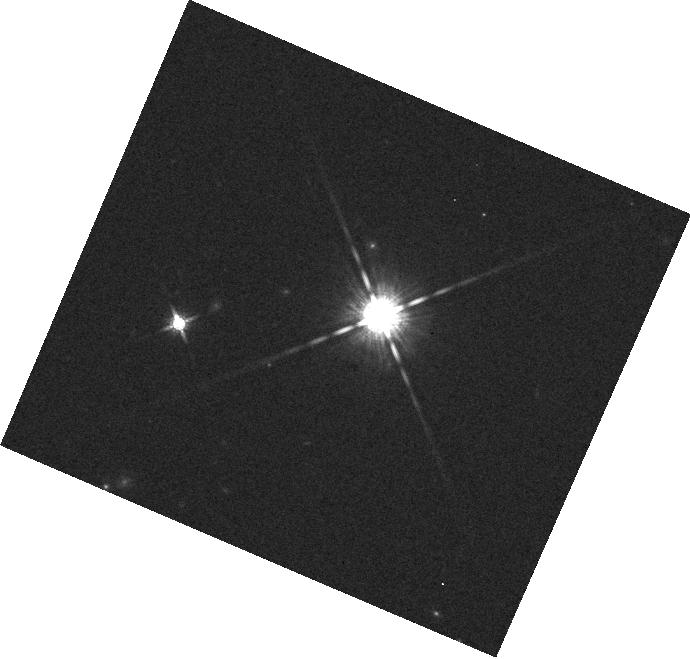
Target: GJ3631
Instrument: WFC3/IR
Filter: F160W
Exposure: 1 min
Observation ID: hst_13331_10_wfc3_ir_f160w_iccq10

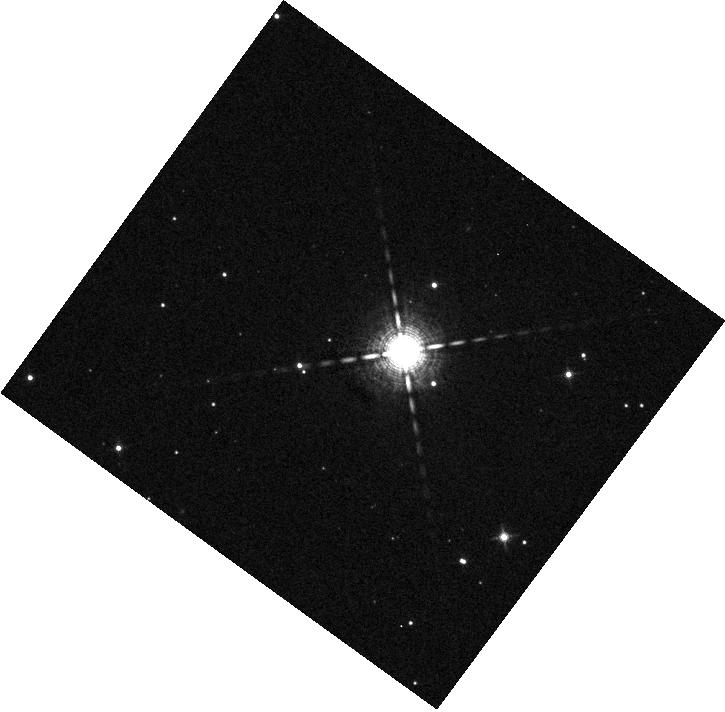
Target: HD146516
Instrument: WFC3/IR
Filter: F127M
Exposure: 2 min
Observation ID: hst_13331_05_wfc3_ir_f127m_iccq05

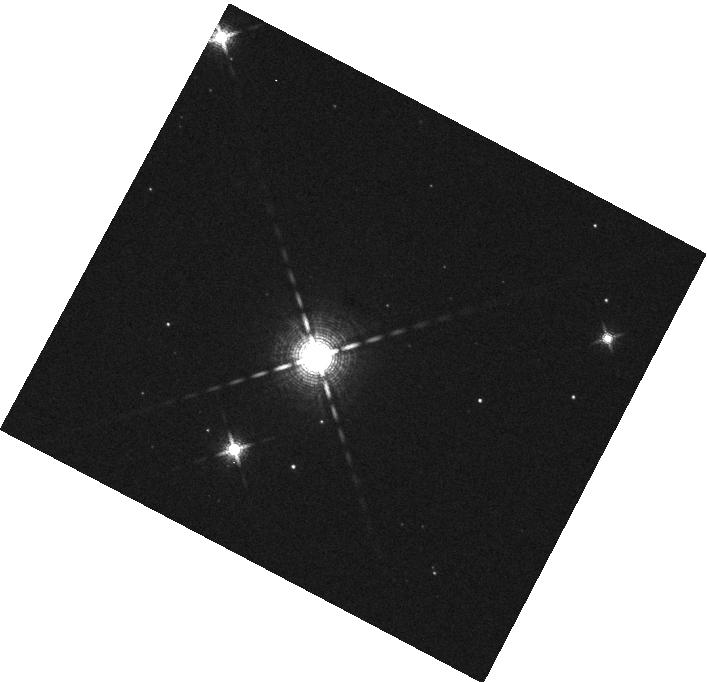
Target: V1121
Instrument: WFC3/IR
Filter: F139M
Exposure: 2 min
Observation ID: hst_13331_08_wfc3_ir_f139m_iccq08

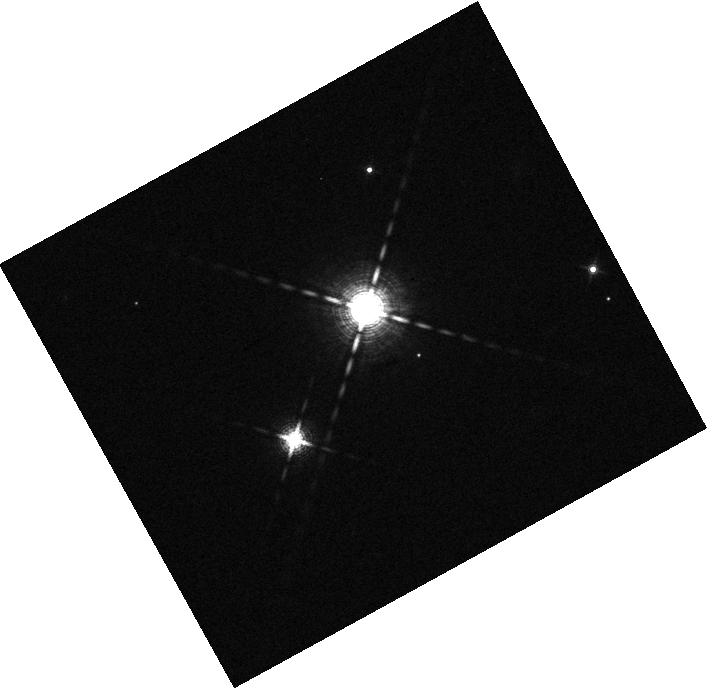
Target: HD160934
Instrument: WFC3/IR
Filter: F139M
Exposure: 2 min
Observation ID: hst_13331_03_wfc3_ir_f139m_iccq03

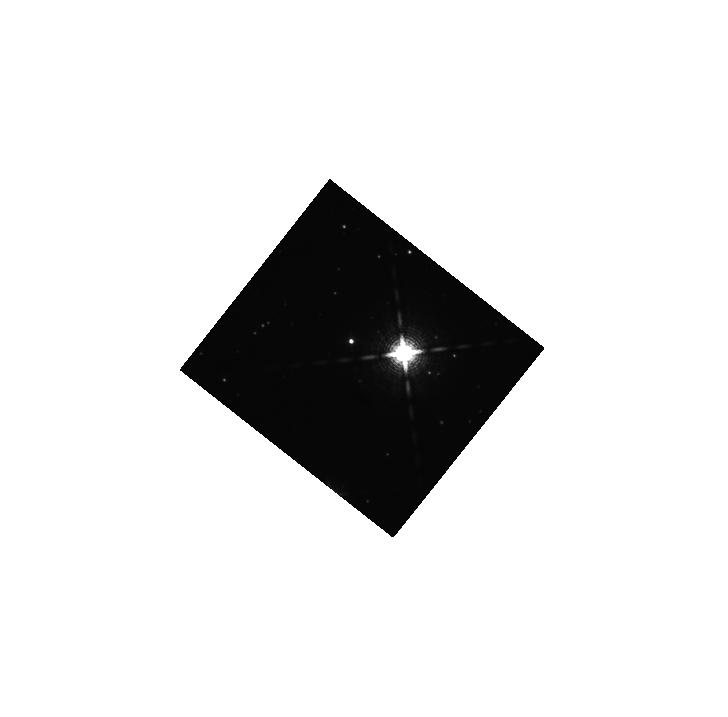
Target: 2M1852-37
Instrument: WFC3/IR
Filter: F139M
Exposure: 9 min
Observation ID: hst_13331_12_wfc3_ir_f139m_iccq12

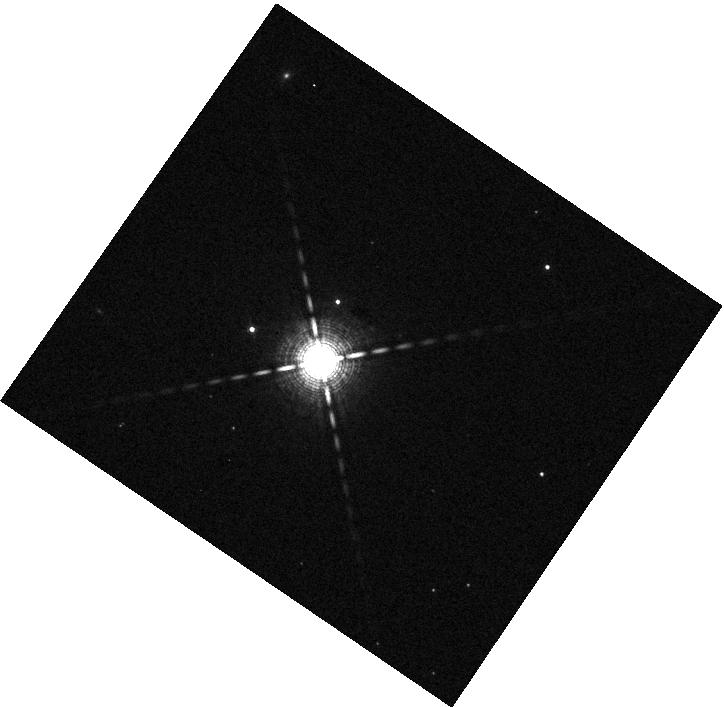
Target: RE0723+20
Instrument: WFC3/IR
Filter: F139M
Exposure: 2 min
Observation ID: hst_13331_02_wfc3_ir_f139m_iccq02

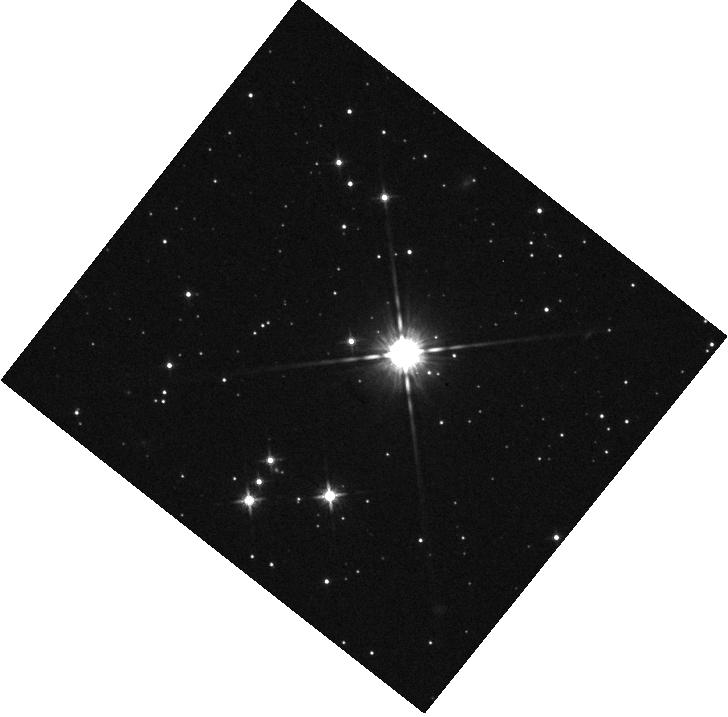
Target: 2M1852-37
Instrument: WFC3/IR
Filter: F125W
Exposure: 2 min
Observation ID: hst_13331_12_wfc3_ir_f125w_iccq12

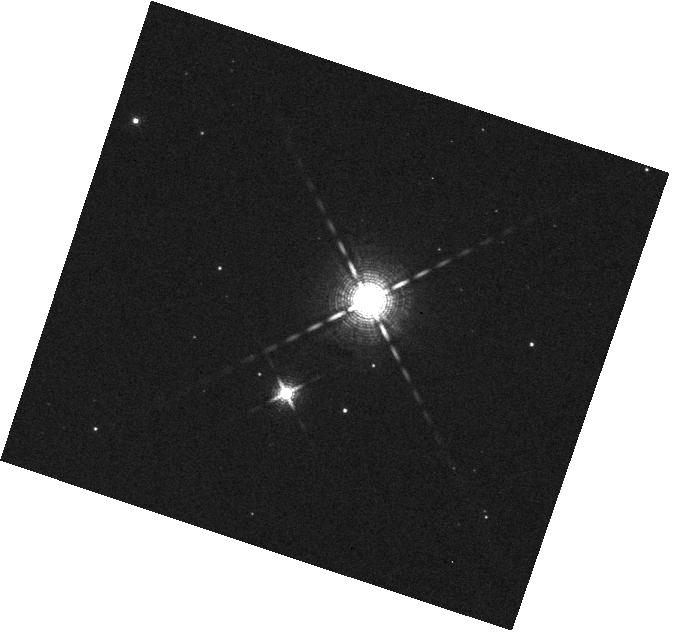
Target: V1121
Instrument: WFC3/IR
Filter: F139M
Exposure: 2 min
Observation ID: hst_13331_07_wfc3_ir_f139m_iccq07

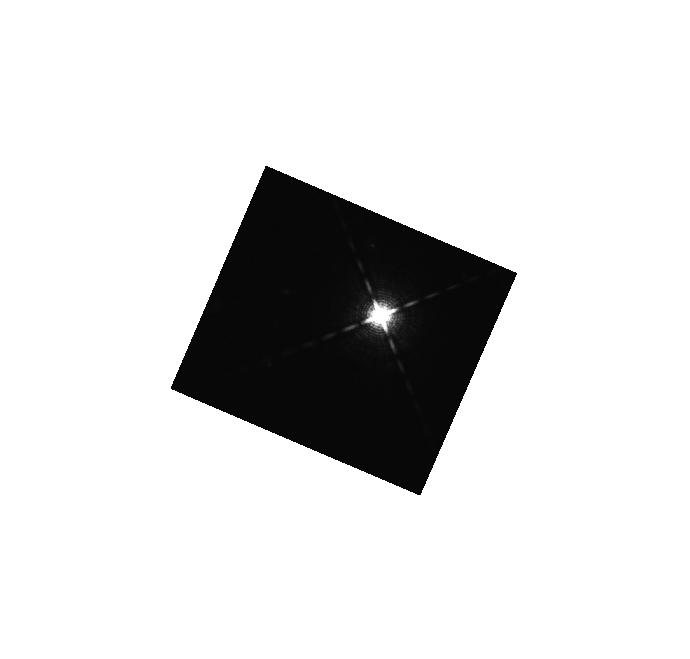
Target: GJ3631
Instrument: WFC3/IR
Filter: F127M
Exposure: 9 min
Observation ID: hst_13331_10_wfc3_ir_f127m_iccq10

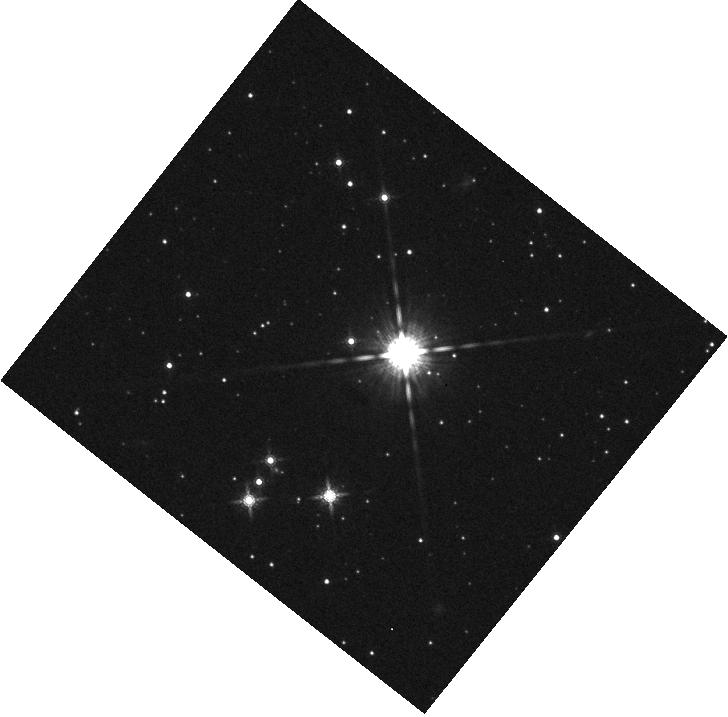
Target: 2M1852-37
Instrument: WFC3/IR
Filter: F160W
Exposure: 1 min
Observation ID: hst_13331_12_wfc3_ir_f160w_iccq12

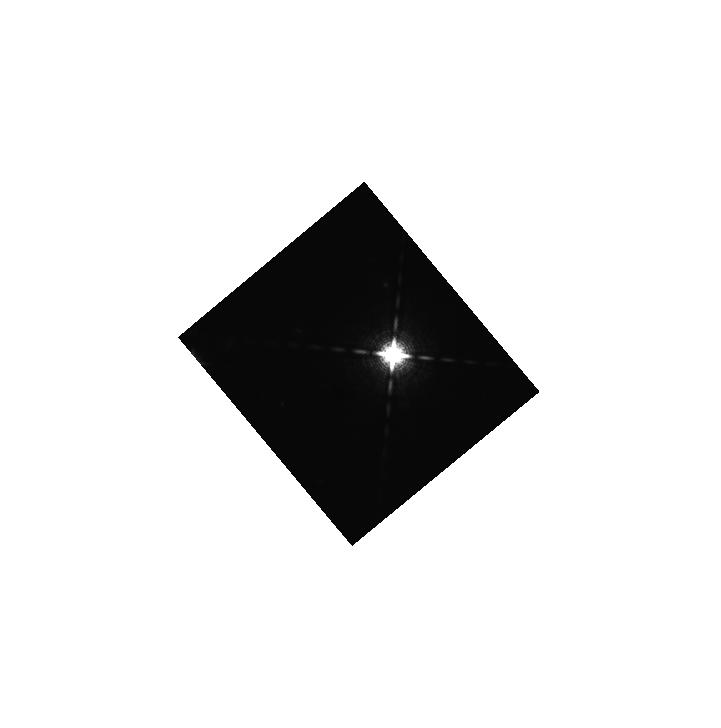
Target: GJ3631
Instrument: WFC3/IR
Filter: F127M
Exposure: 9 min
Observation ID: hst_13331_09_wfc3_ir_f127m_iccq09

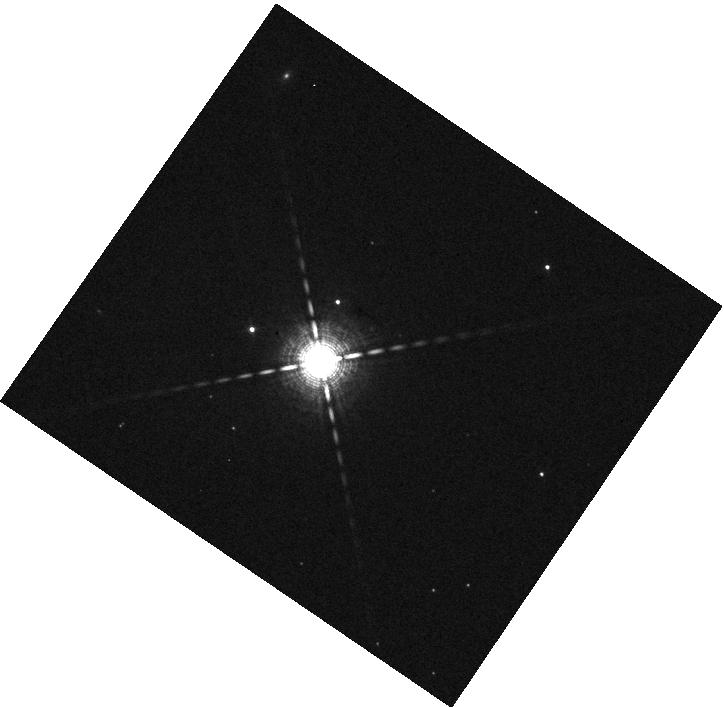
Target: RE0723+20
Instrument: WFC3/IR
Filter: F127M
Exposure: 2 min
Observation ID: hst_13331_02_wfc3_ir_f127m_iccq02

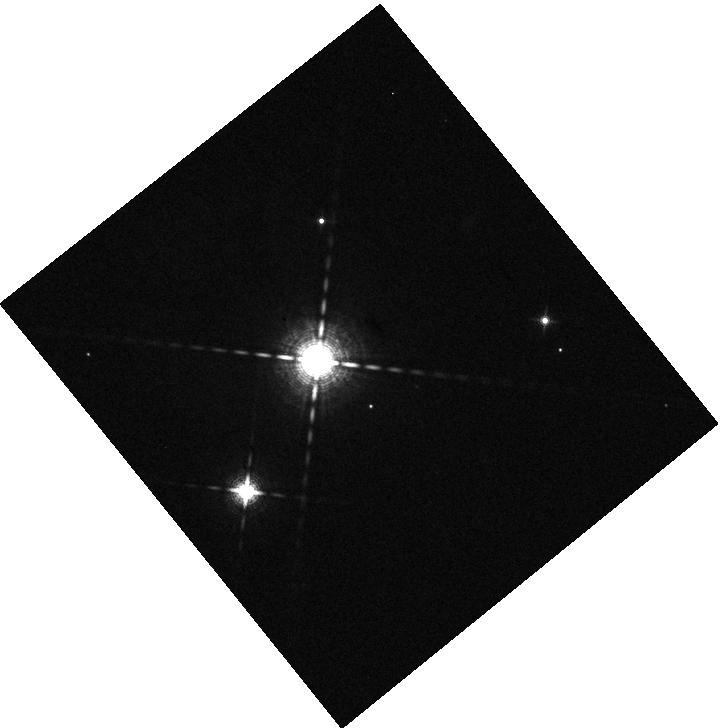
Target: HD160934
Instrument: WFC3/IR
Filter: F127M
Exposure: 2 min
Observation ID: hst_13331_04_wfc3_ir_f127m_iccq04

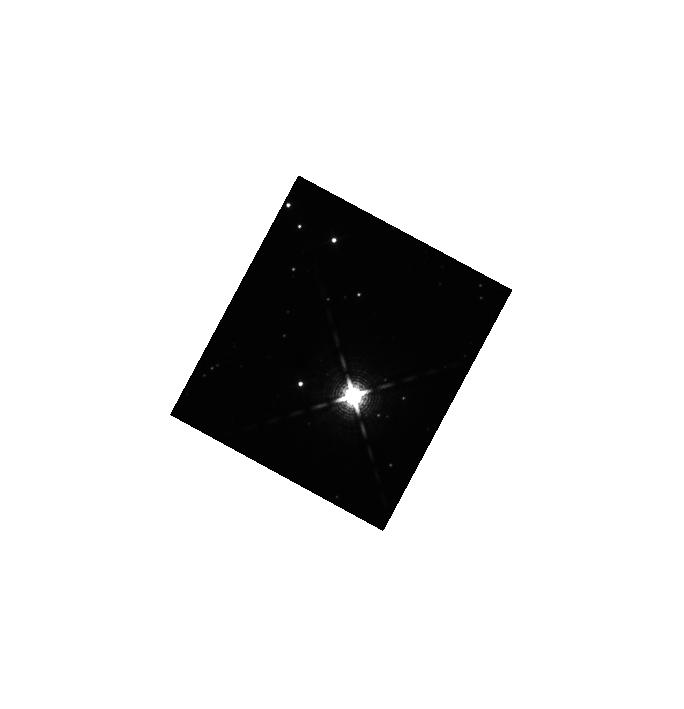
Target: 2M1852-37
Instrument: WFC3/IR
Filter: F139M
Exposure: 9 min
Observation ID: hst_13331_11_wfc3_ir_f139m_iccq11

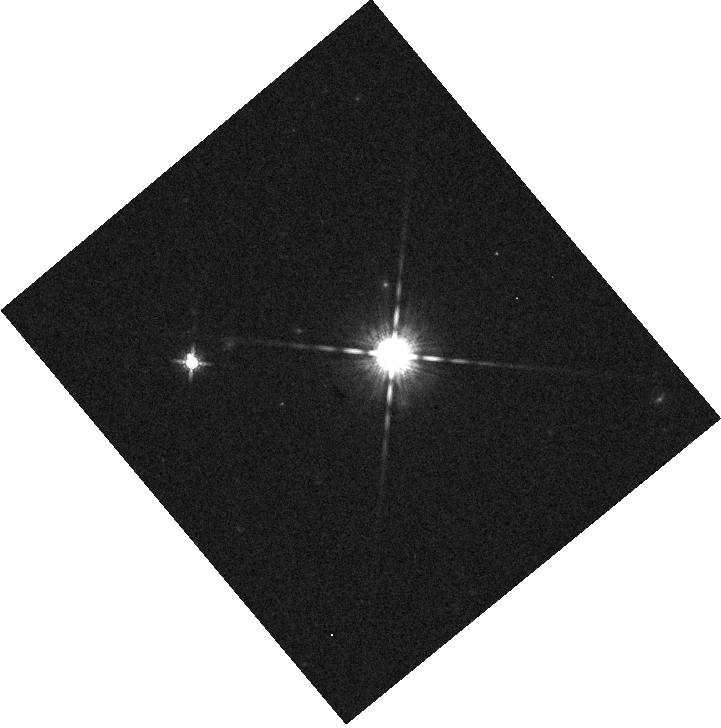
Target: GJ3631
Instrument: WFC3/IR
Filter: F160W
Exposure: 1 min
Observation ID: hst_13331_09_wfc3_ir_f160w_iccq09

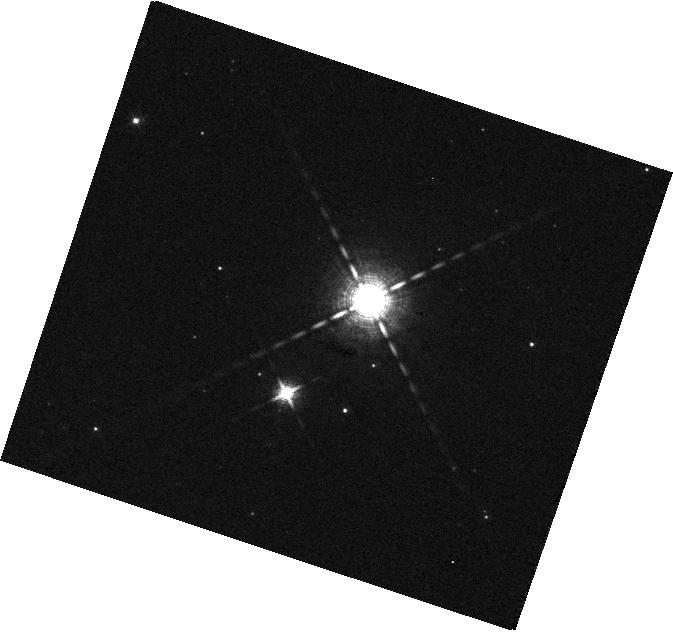
Target: V1121
Instrument: WFC3/IR
Filter: F127M
Exposure: 2 min
Observation ID: hst_13331_07_wfc3_ir_f127m_iccq07

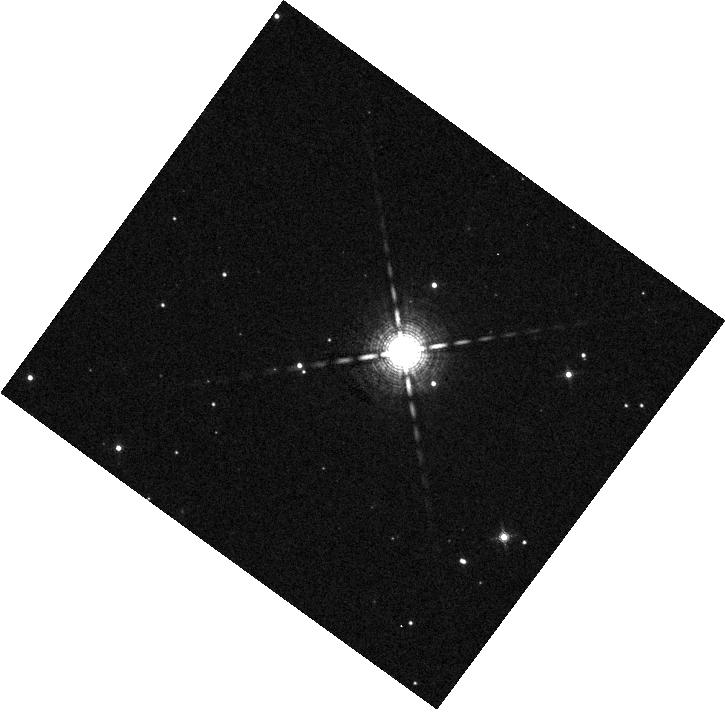
Target: HD146516
Instrument: WFC3/IR
Filter: F139M
Exposure: 2 min
Observation ID: hst_13331_05_wfc3_ir_f139m_iccq05

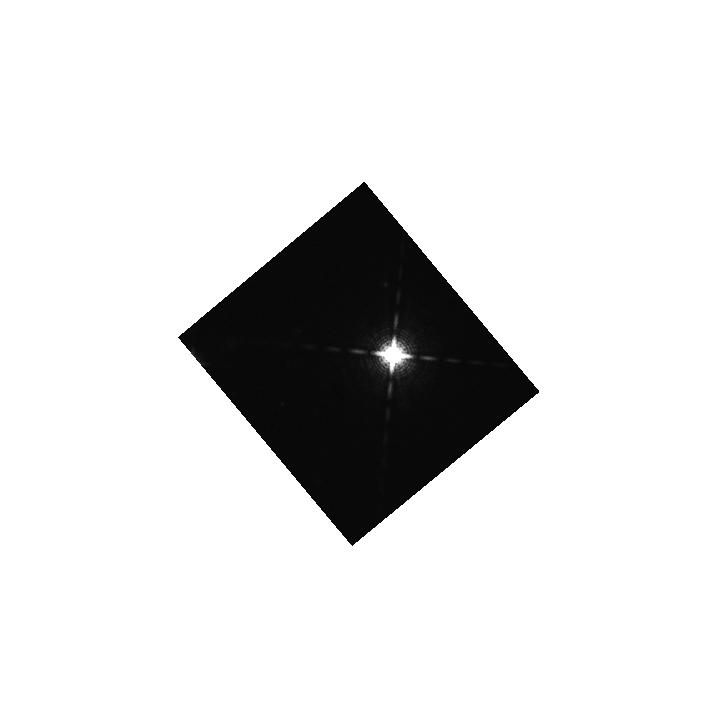
Target: GJ3631
Instrument: WFC3/IR
Filter: F139M
Exposure: 8 min
Observation ID: hst_13331_09_wfc3_ir_f139m_iccq09

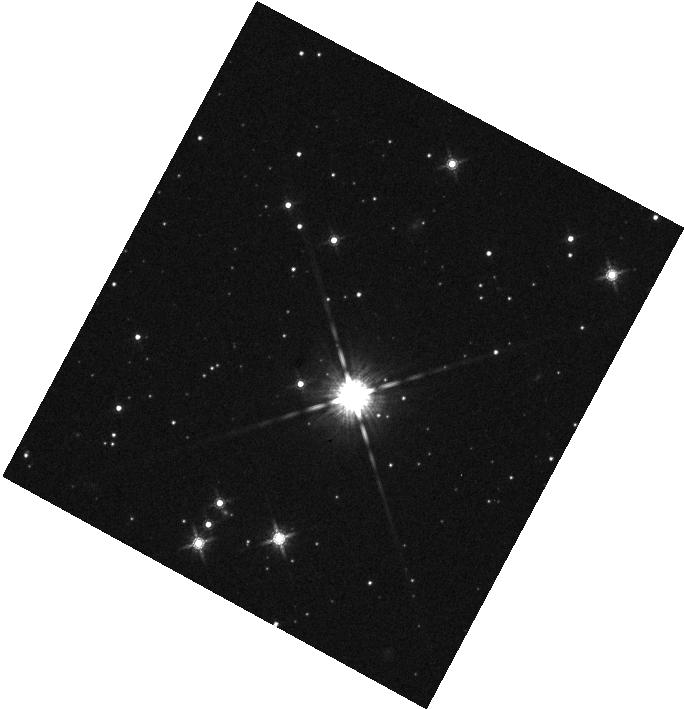
Target: 2M1852-37
Instrument: WFC3/IR
Filter: F160W
Exposure: 1 min
Observation ID: hst_13331_11_wfc3_ir_f160w_iccq11

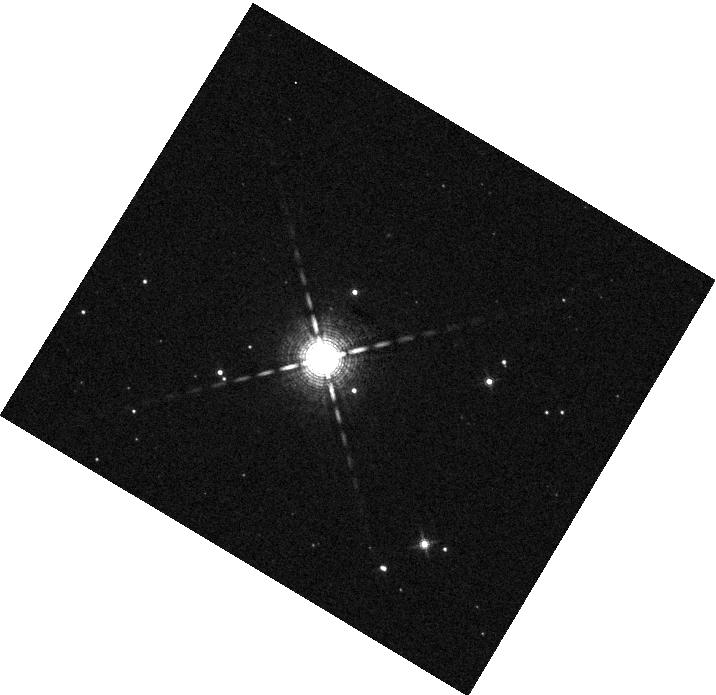
Target: HD146516
Instrument: WFC3/IR
Filter: F139M
Exposure: 2 min
Observation ID: hst_13331_06_wfc3_ir_f139m_iccq06

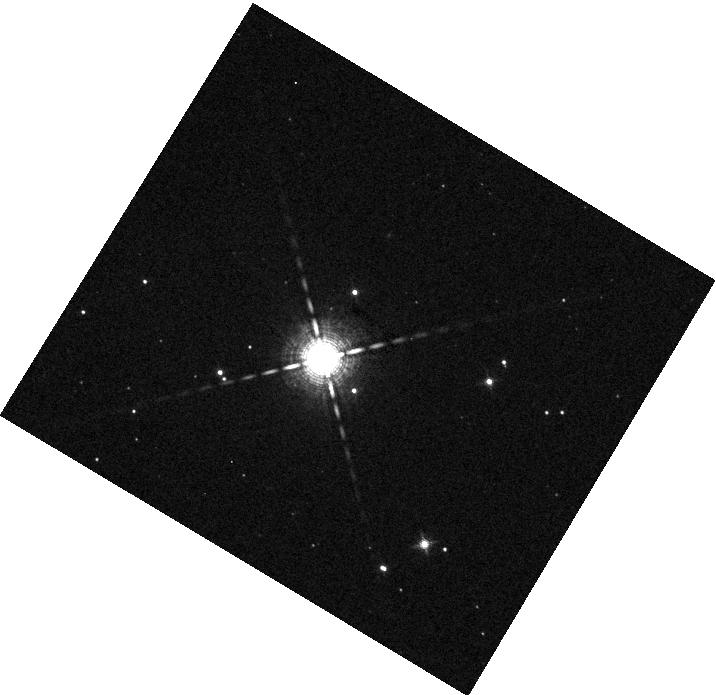
Target: HD146516
Instrument: WFC3/IR
Filter: F127M
Exposure: 2 min
Observation ID: hst_13331_06_wfc3_ir_f127m_iccq06

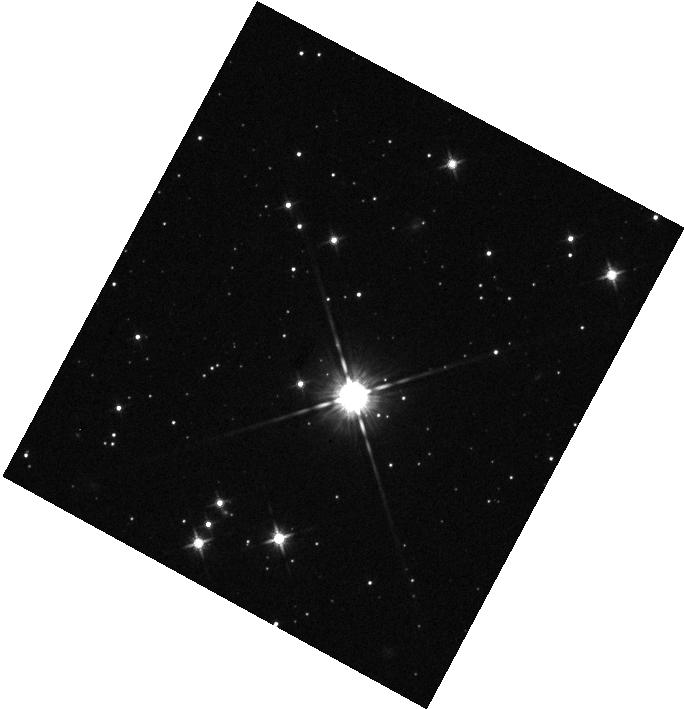
Target: 2M1852-37
Instrument: WFC3/IR
Filter: F125W
Exposure: 2 min
Observation ID: hst_13331_11_wfc3_ir_f125w_iccq11

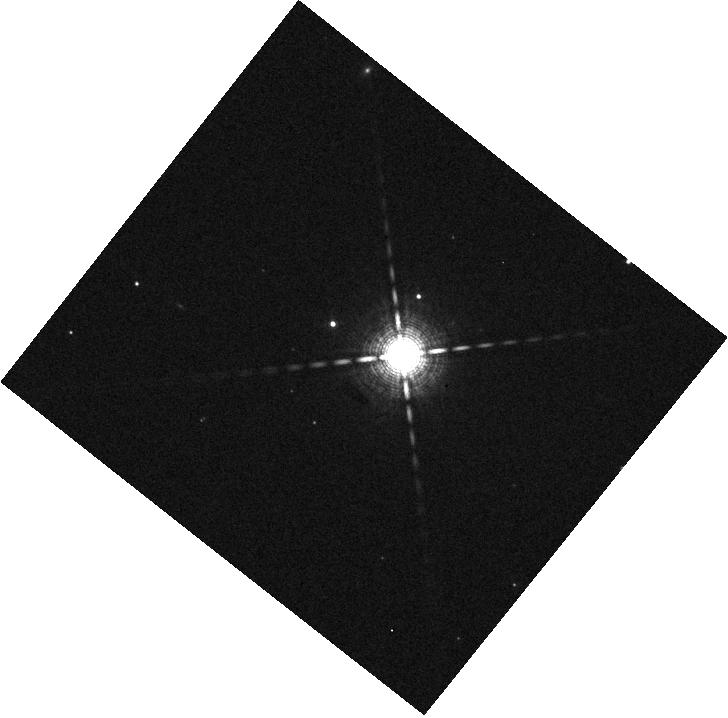
Target: RE0723+20
Instrument: WFC3/IR
Filter: F139M
Exposure: 2 min
Observation ID: hst_13331_01_wfc3_ir_f139m_iccq01

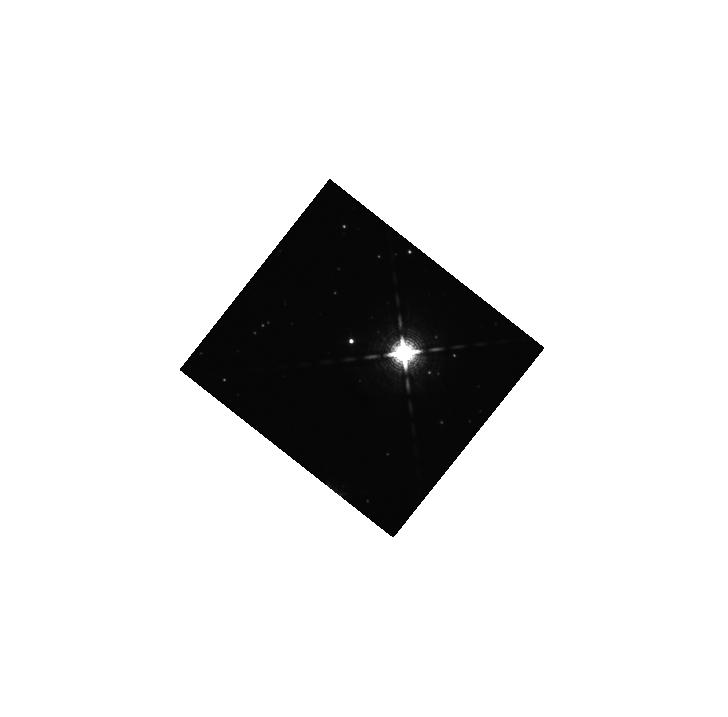
Target: 2M1852-37
Instrument: WFC3/IR
Filter: F127M
Exposure: 9 min
Observation ID: hst_13331_12_wfc3_ir_f127m_iccq12

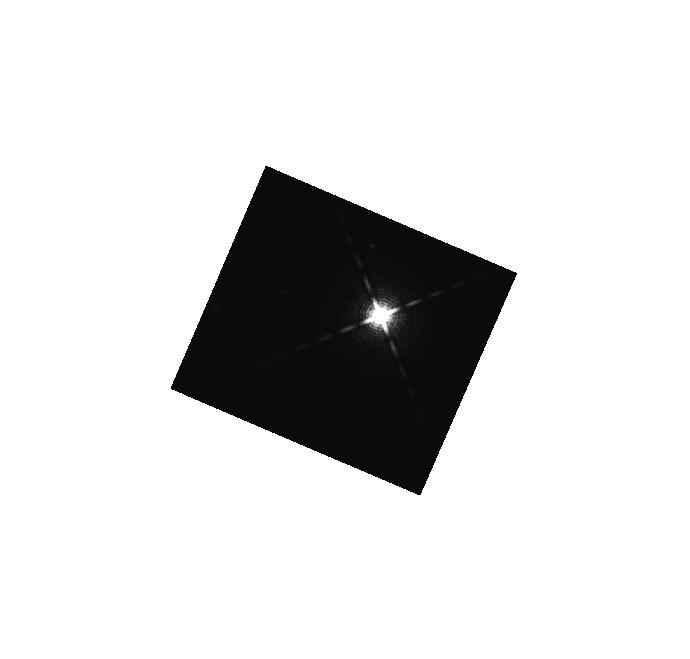
Target: GJ3631
Instrument: WFC3/IR
Filter: F139M
Exposure: 8 min
Observation ID: hst_13331_10_wfc3_ir_f139m_iccq10

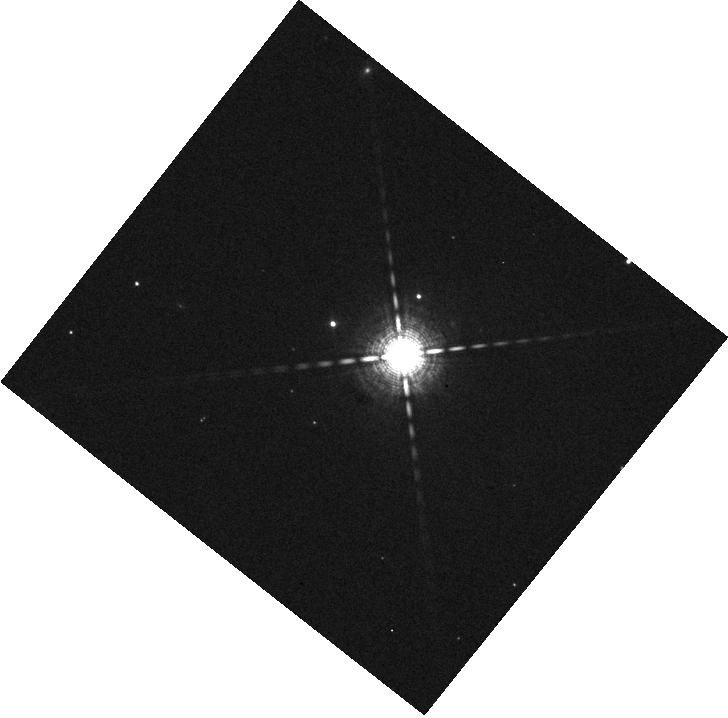
Target: RE0723+20
Instrument: WFC3/IR
Filter: F127M
Exposure: 2 min
Observation ID: hst_13331_01_wfc3_ir_f127m_iccq01

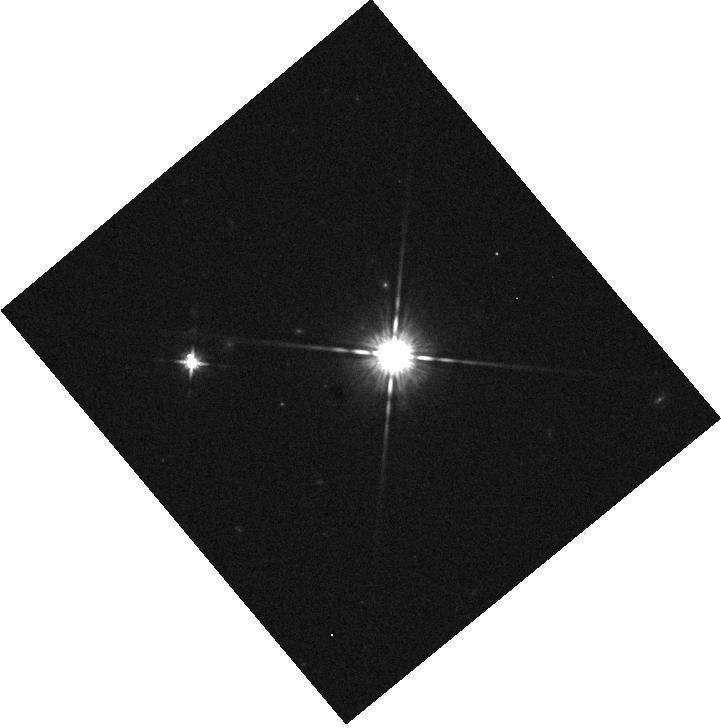
Target: GJ3631
Instrument: WFC3/IR
Filter: F125W
Exposure: 2 min
Observation ID: hst_13331_09_wfc3_ir_f125w_iccq09

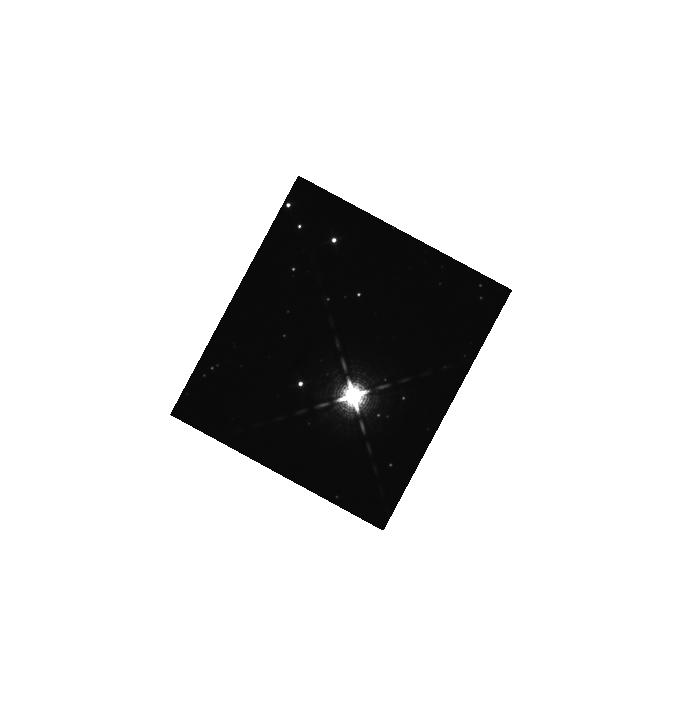
Target: 2M1852-37
Instrument: WFC3/IR
Filter: F127M
Exposure: 9 min
Observation ID: hst_13331_11_wfc3_ir_f127m_iccq11

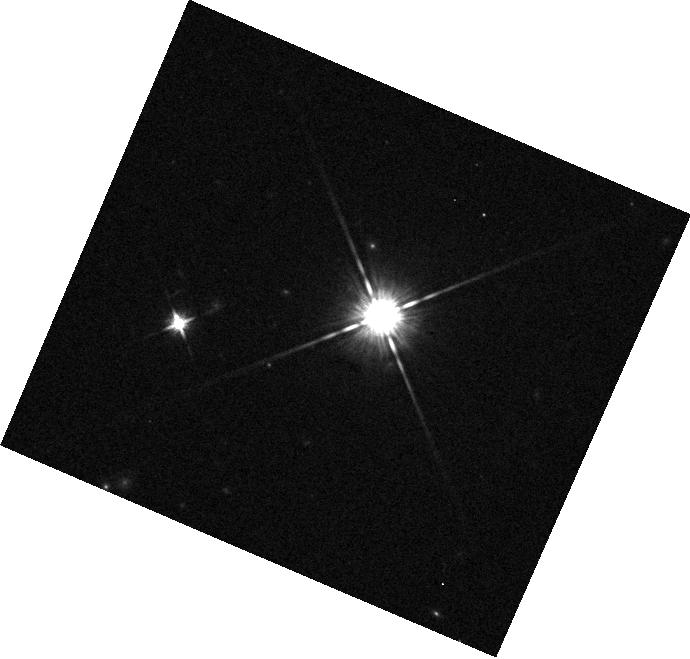
Target: GJ3631
Instrument: WFC3/IR
Filter: F125W
Exposure: 2 min
Observation ID: hst_13331_10_wfc3_ir_f125w_iccq10

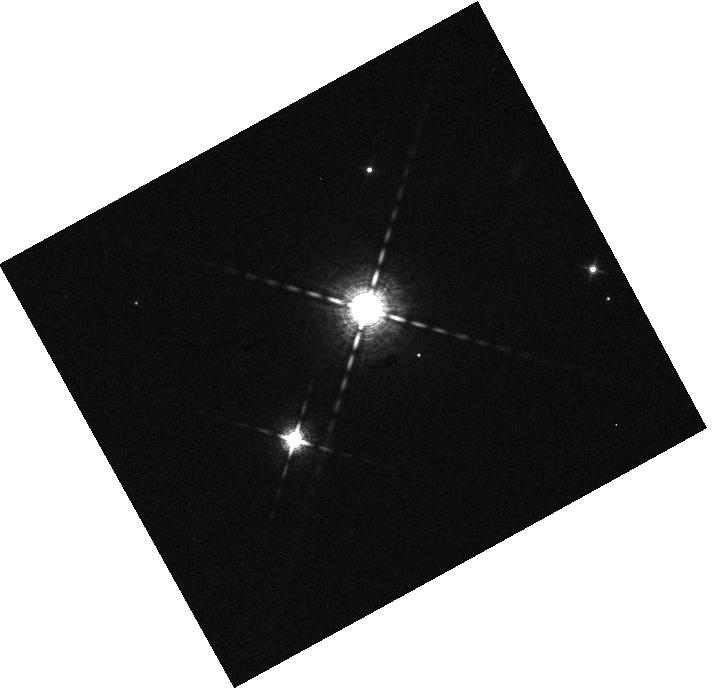
Target: HD160934
Instrument: WFC3/IR
Filter: F127M
Exposure: 2 min
Observation ID: hst_13331_03_wfc3_ir_f127m_iccq03

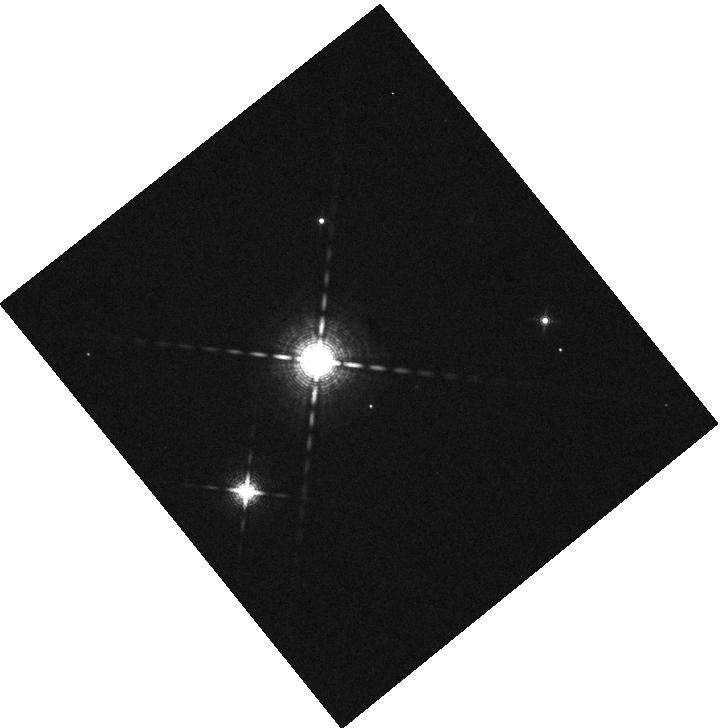
Target: HD160934
Instrument: WFC3/IR
Filter: F139M
Exposure: 2 min
Observation ID: hst_13331_04_wfc3_ir_f139m_iccq04

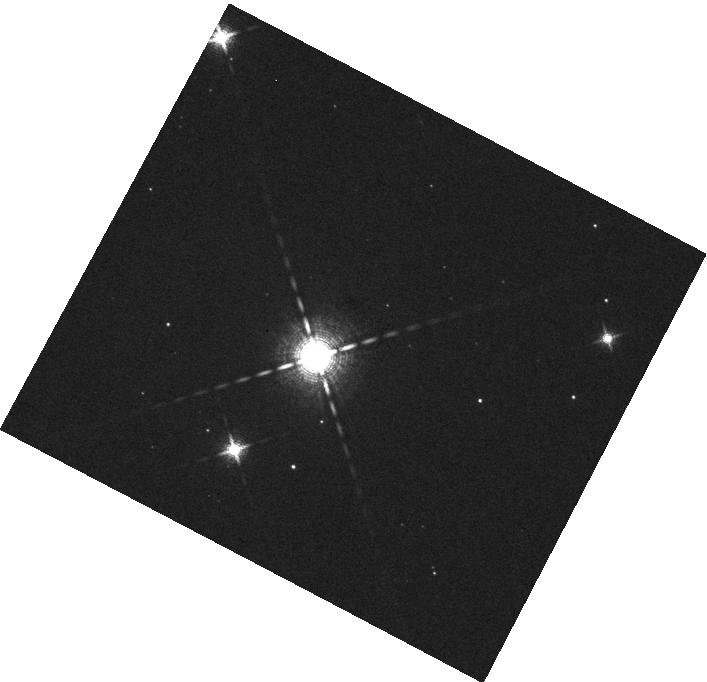
Target: V1121
Instrument: WFC3/IR
Filter: F127M
Exposure: 2 min
Observation ID: hst_13331_08_wfc3_ir_f127m_iccq08

Confirmation and characterization of young planetary companions hidden in the HST NICMOS archive (PI: Pueyo, Laurent)

We propose to conduct WFC3 high contrast observations of six faint planetary candidates orbiting young (1 to 100 Myrs) stars identified in archival HST NICMOS coronagraphic data as part of our team's program AR-12652. Such rare objects are of the utmost importance to comparative exo-planetology as their physical properties reflect the initial conditions of still poorly constrained planetary formation mechanisms. Moreover directly imaged systems are precious artifacts in the expanding exo-planetary treasure trove as they are readily available for spectroscopic characterization. Our statistical analysis, which combines population synthesis models and empirical inspections of the entire NICMOS field of view for all sources observed in coronaraphic mode, almost guarantees that one of these six faint candidates is associated with its putative host star. We will conduct our observation in four near infrared filter, F125W, F160W to establish the baseline luminosity of our candidates and in F127M and F139M in order to probe the depth their water absorption features, characteristic of substellar /exo-planetary like atmospheres. Because of the youth of our targets, this program, which only requires a modest 12 HST orbits, will almost certainly identify and image a young or adolescent exo-planet.